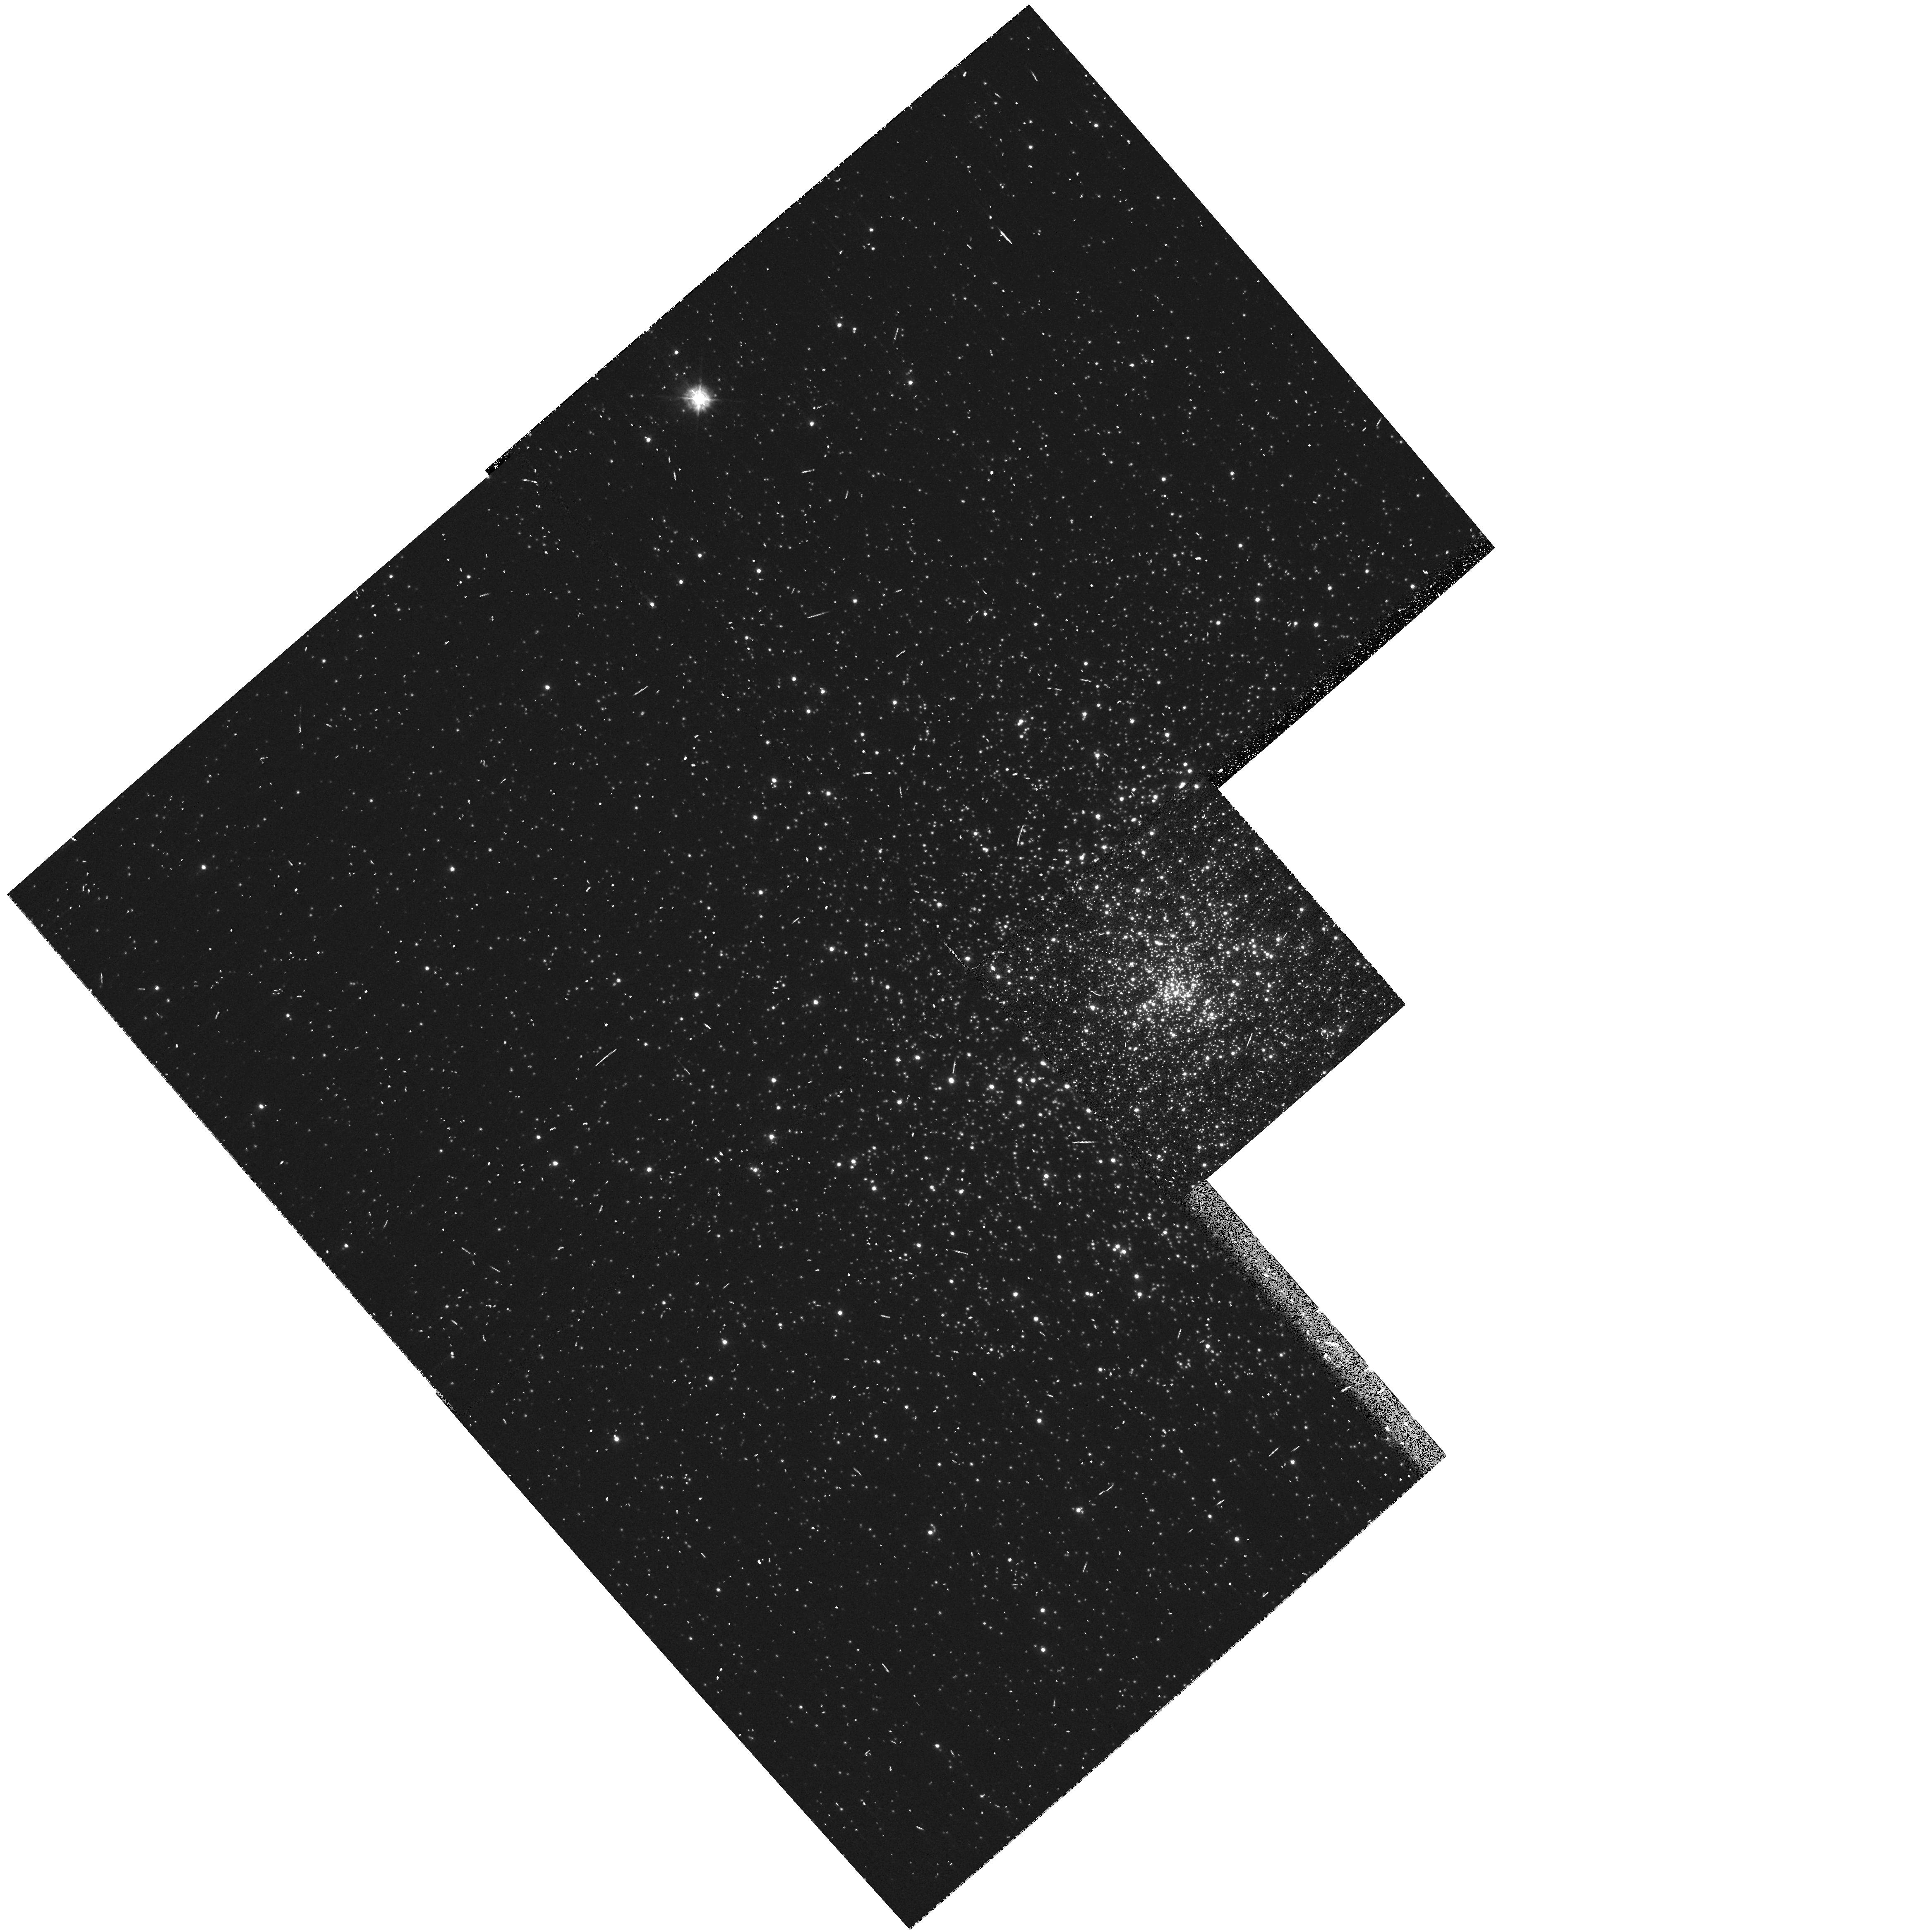
Target: NGC6681-M70
Instrument: WFPC2/PC
Filter: F336W
Exposure: 8 min
Observation ID: hst_11975_33_wfpc2_pc_f336w_ubai33

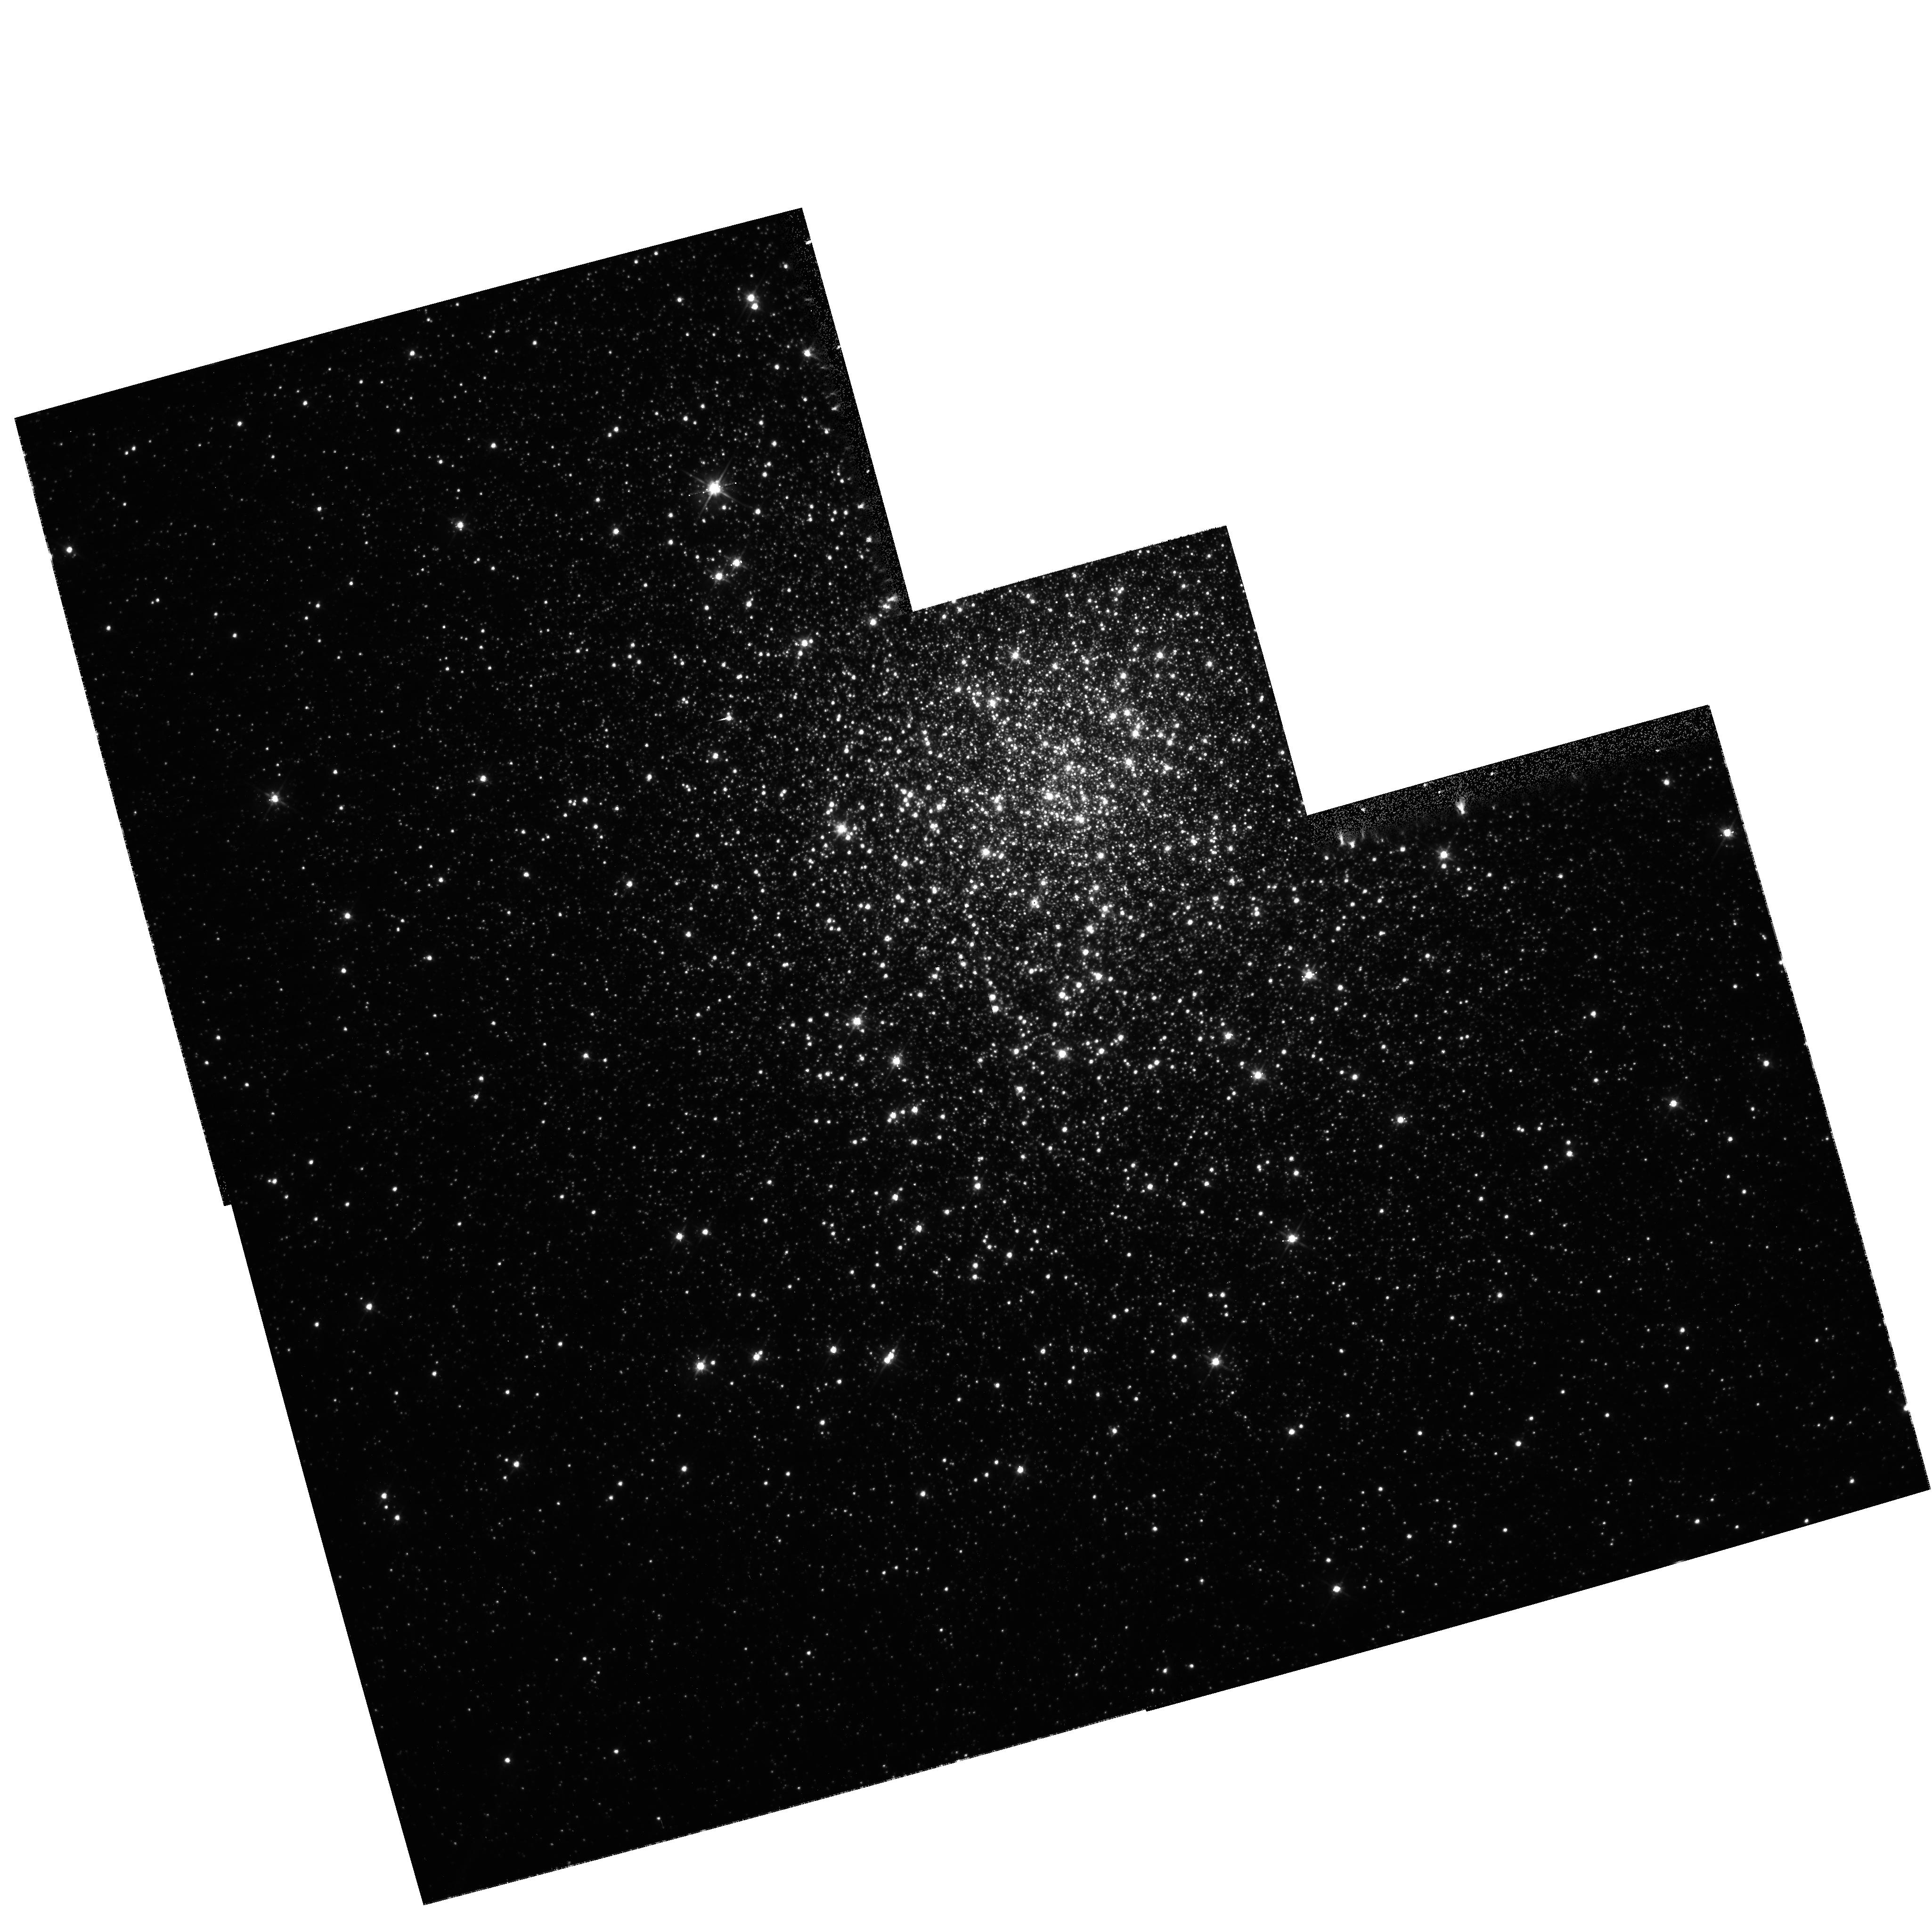
Target: NGC5286
Instrument: WFPC2/PC
Filter: F555W
Exposure: 5 min
Observation ID: hst_11975_38_wfpc2_pc_f555w_ubai38

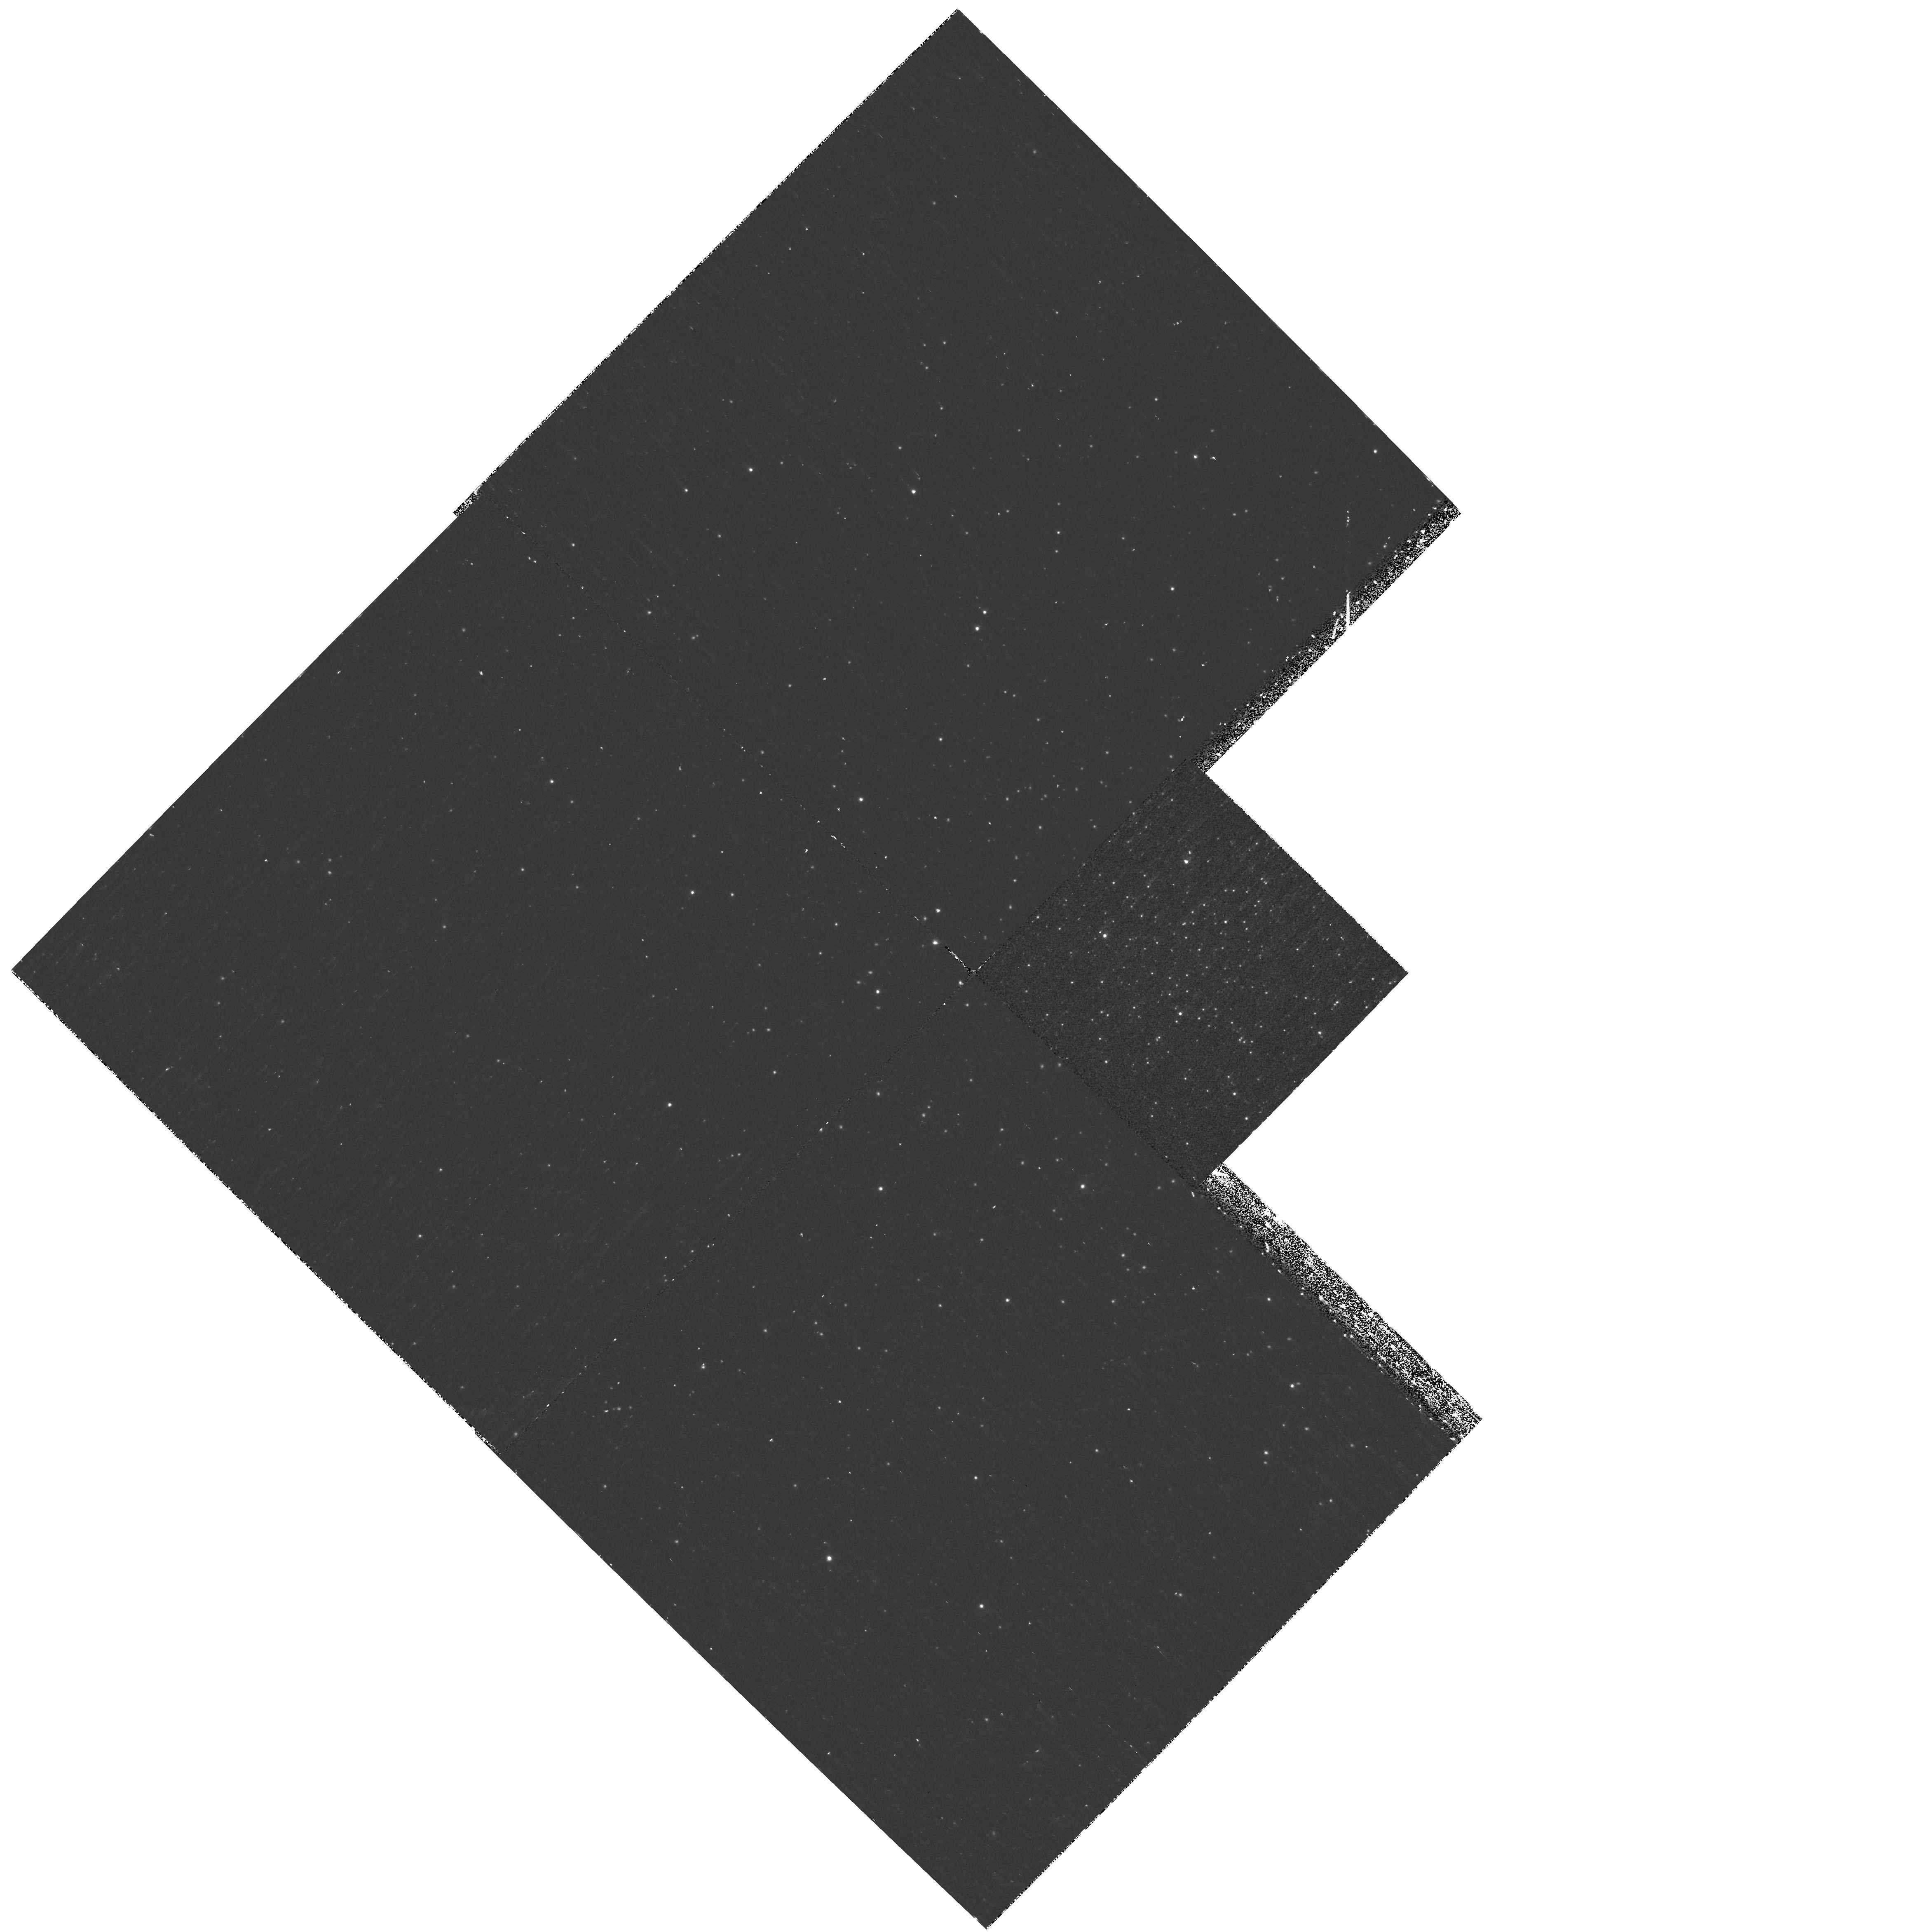
Target: NGC6626-M28
Instrument: WFPC2/PC
Filter: F170W
Exposure: 40 min
Observation ID: hst_11975_31_wfpc2_pc_f170w_ubai31

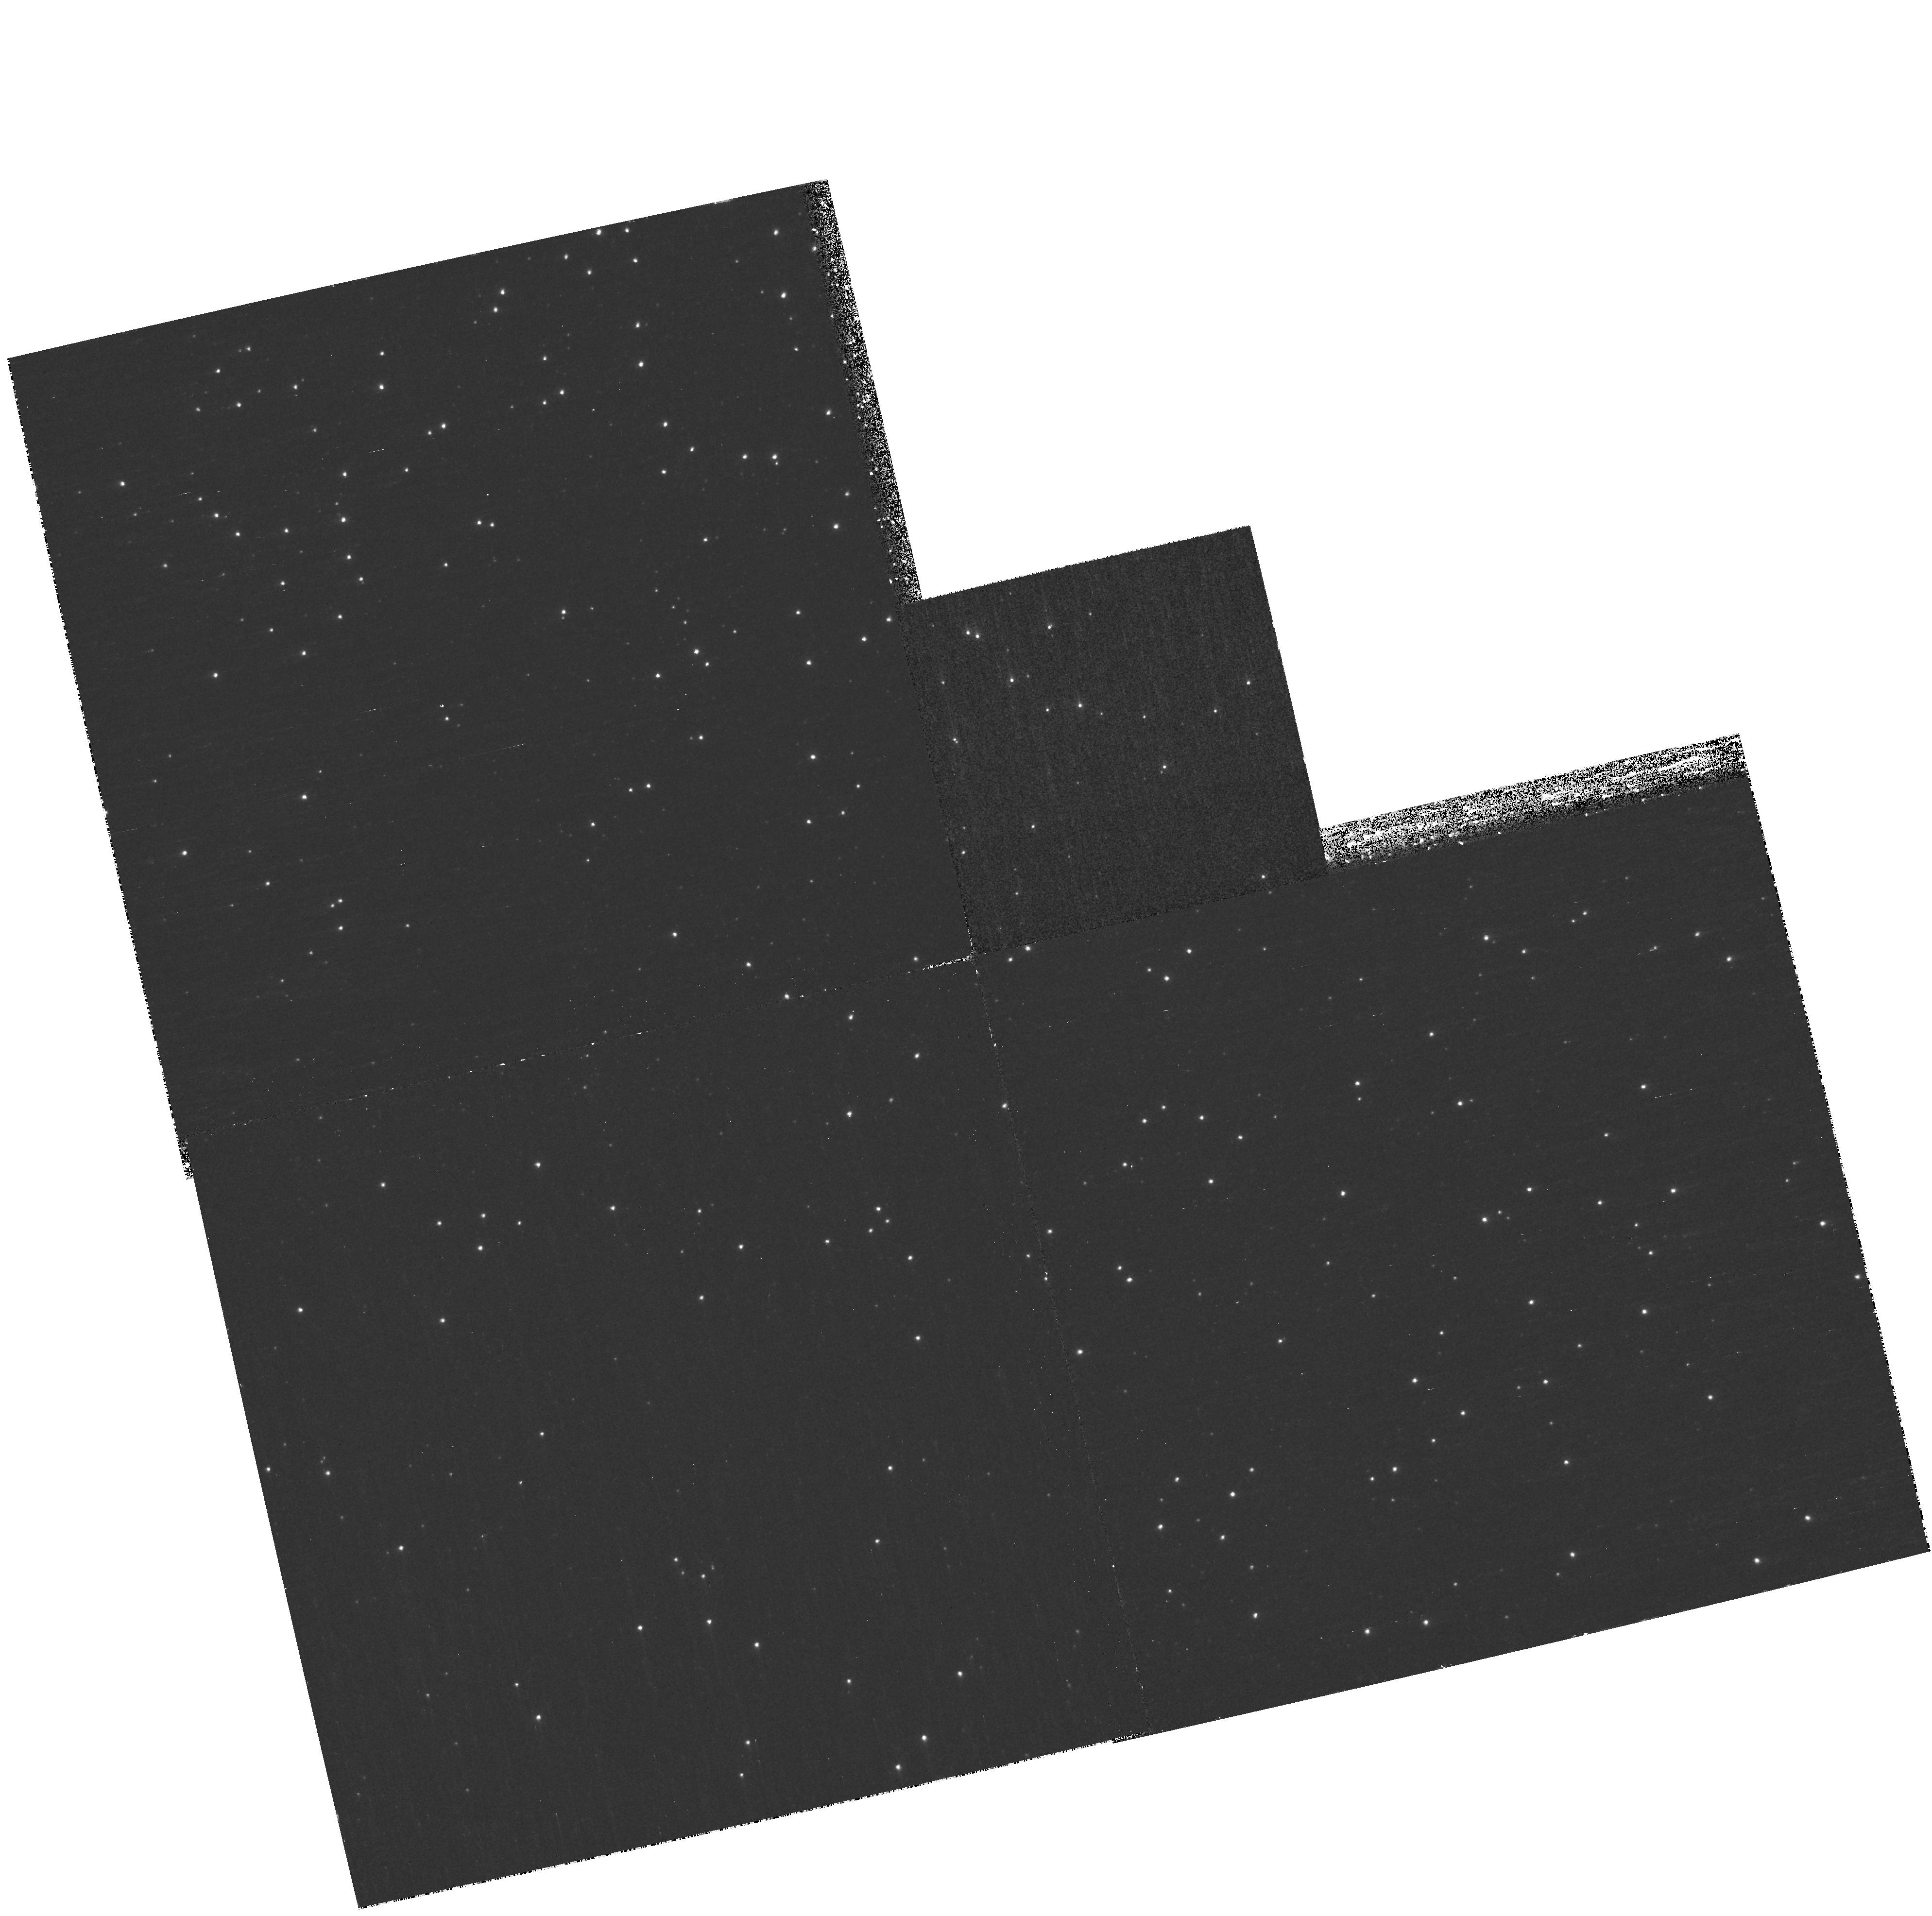
Target: NGC5139-OMEGA8
Instrument: WFPC2/PC
Filter: F170W
Exposure: 30 min
Observation ID: hst_11975_08_wfpc2_pc_f170w_ubai08

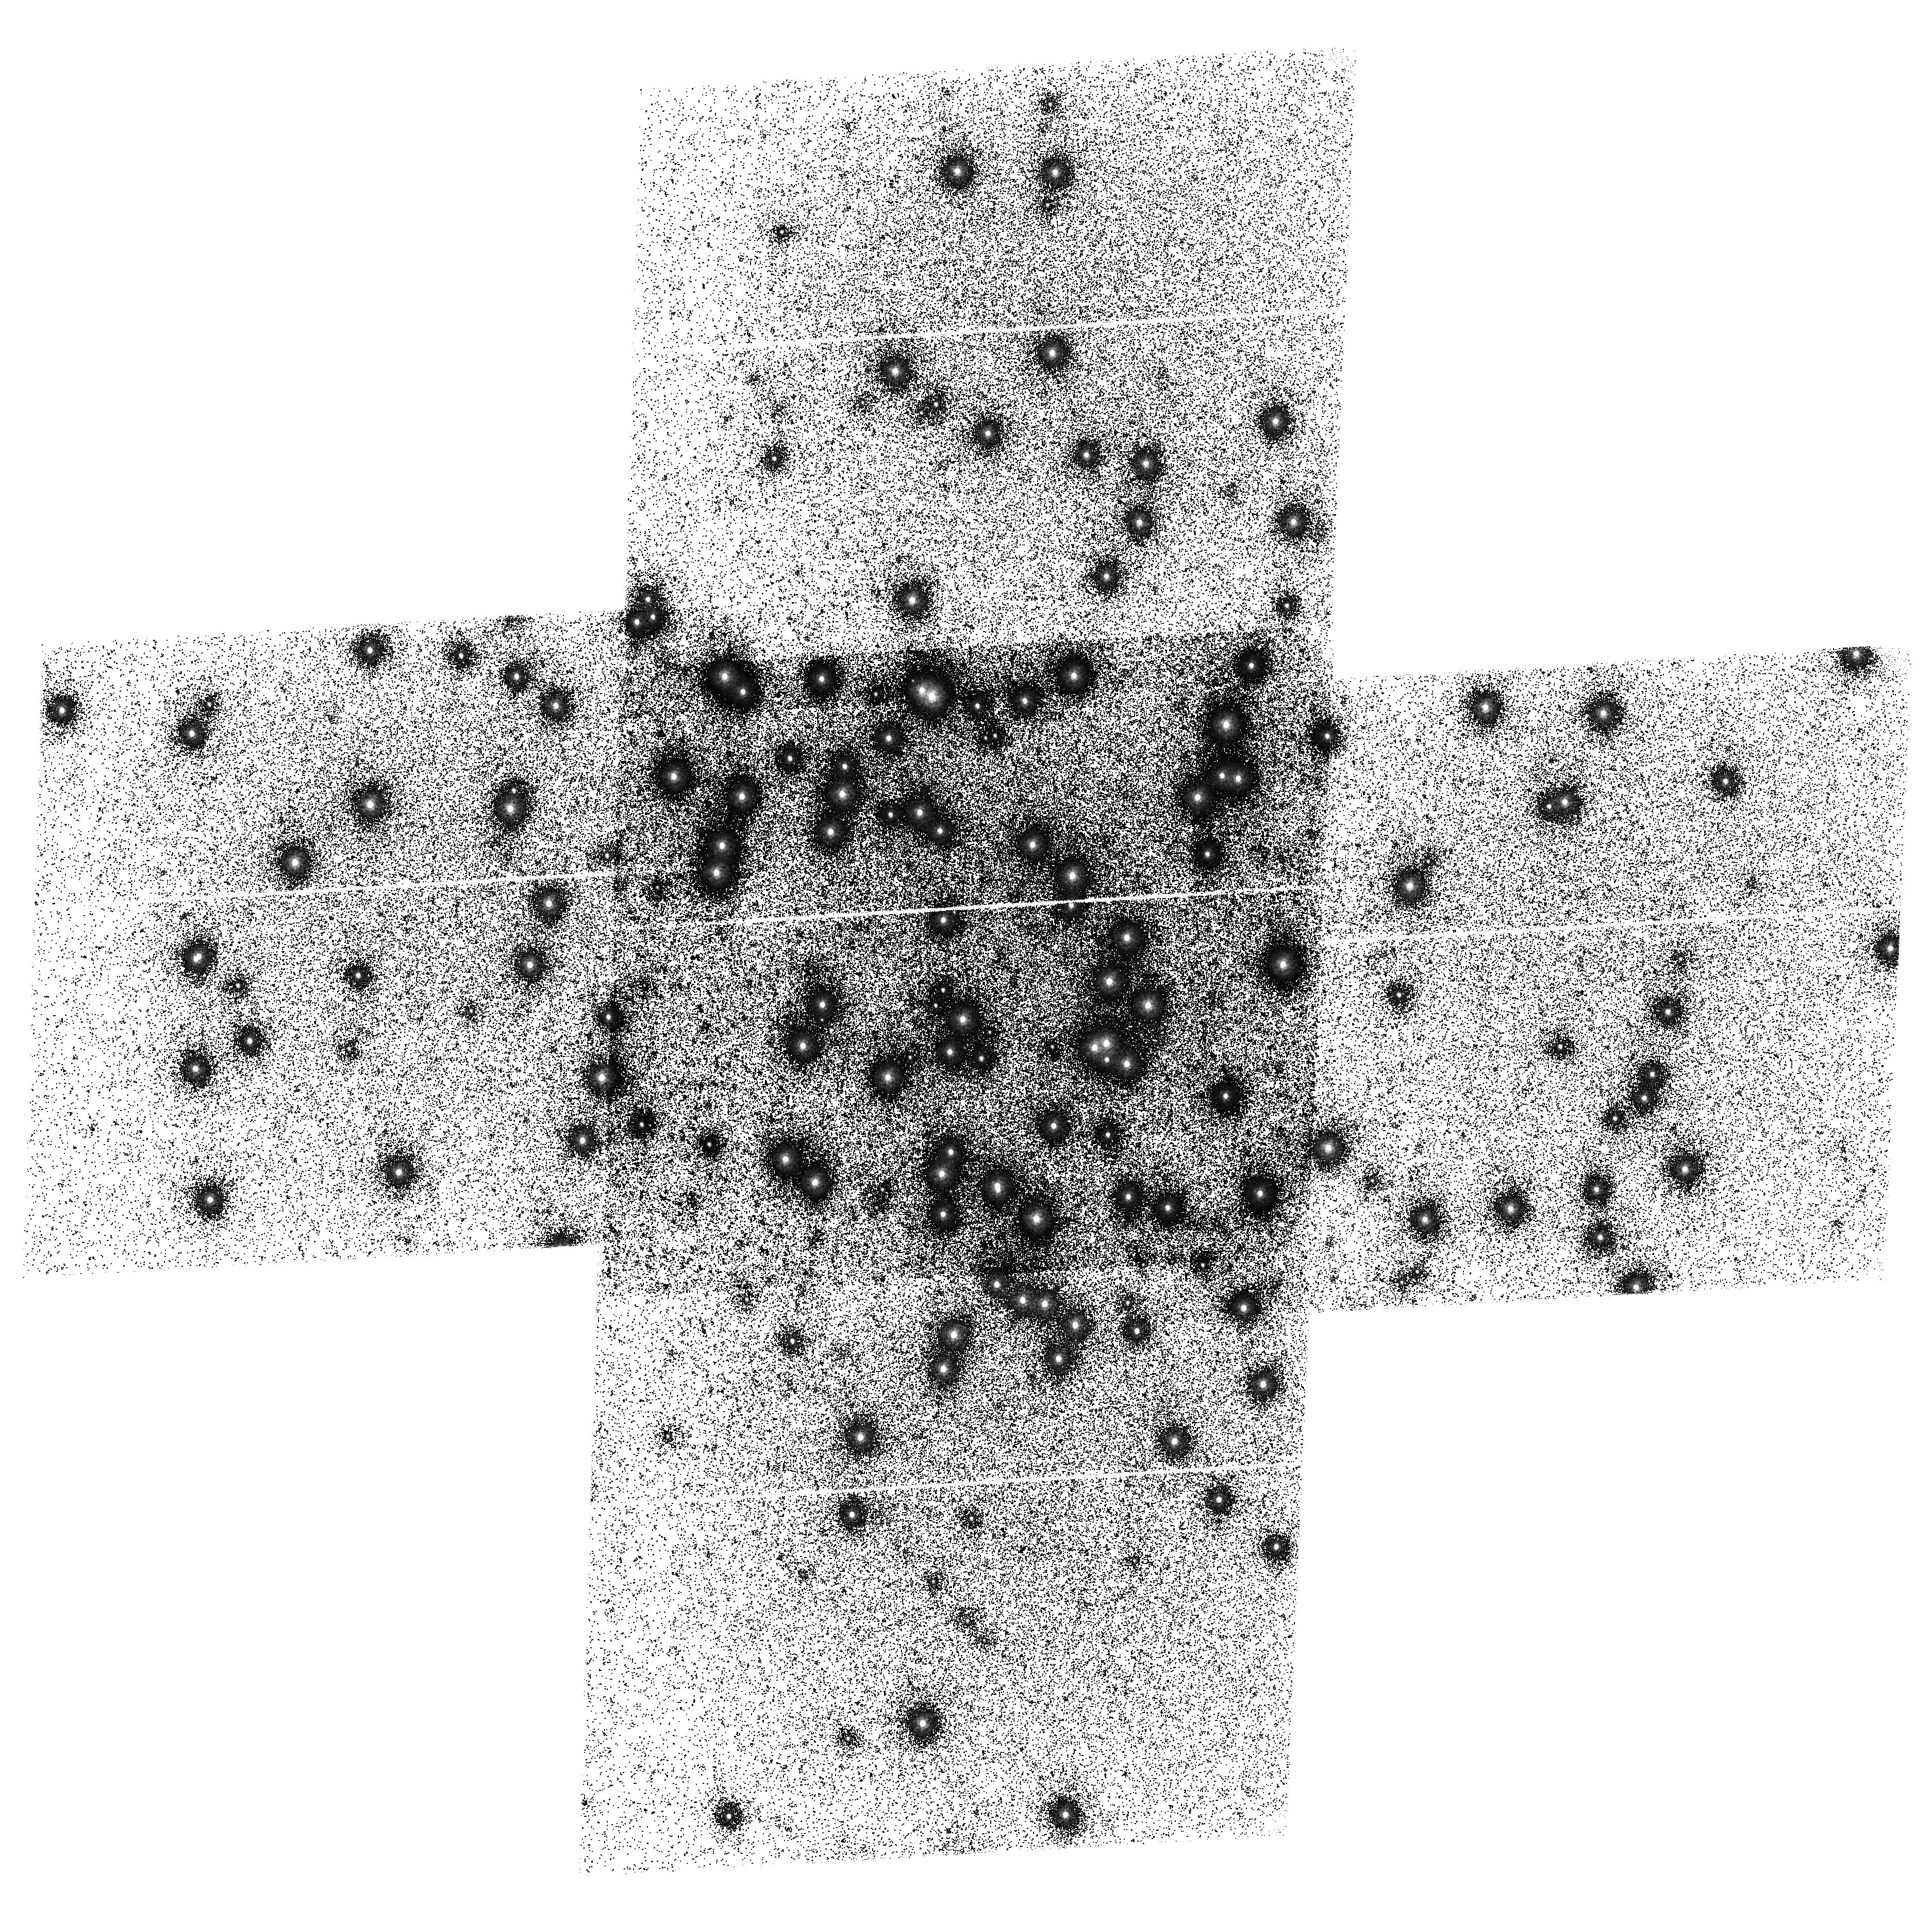
Target: NGC5024-M53
Instrument: ACS/SBC
Filter: F150LP
Exposure: 1.4 h
Observation ID: hst_11975_24_acs_sbc_f150lp_jbai24

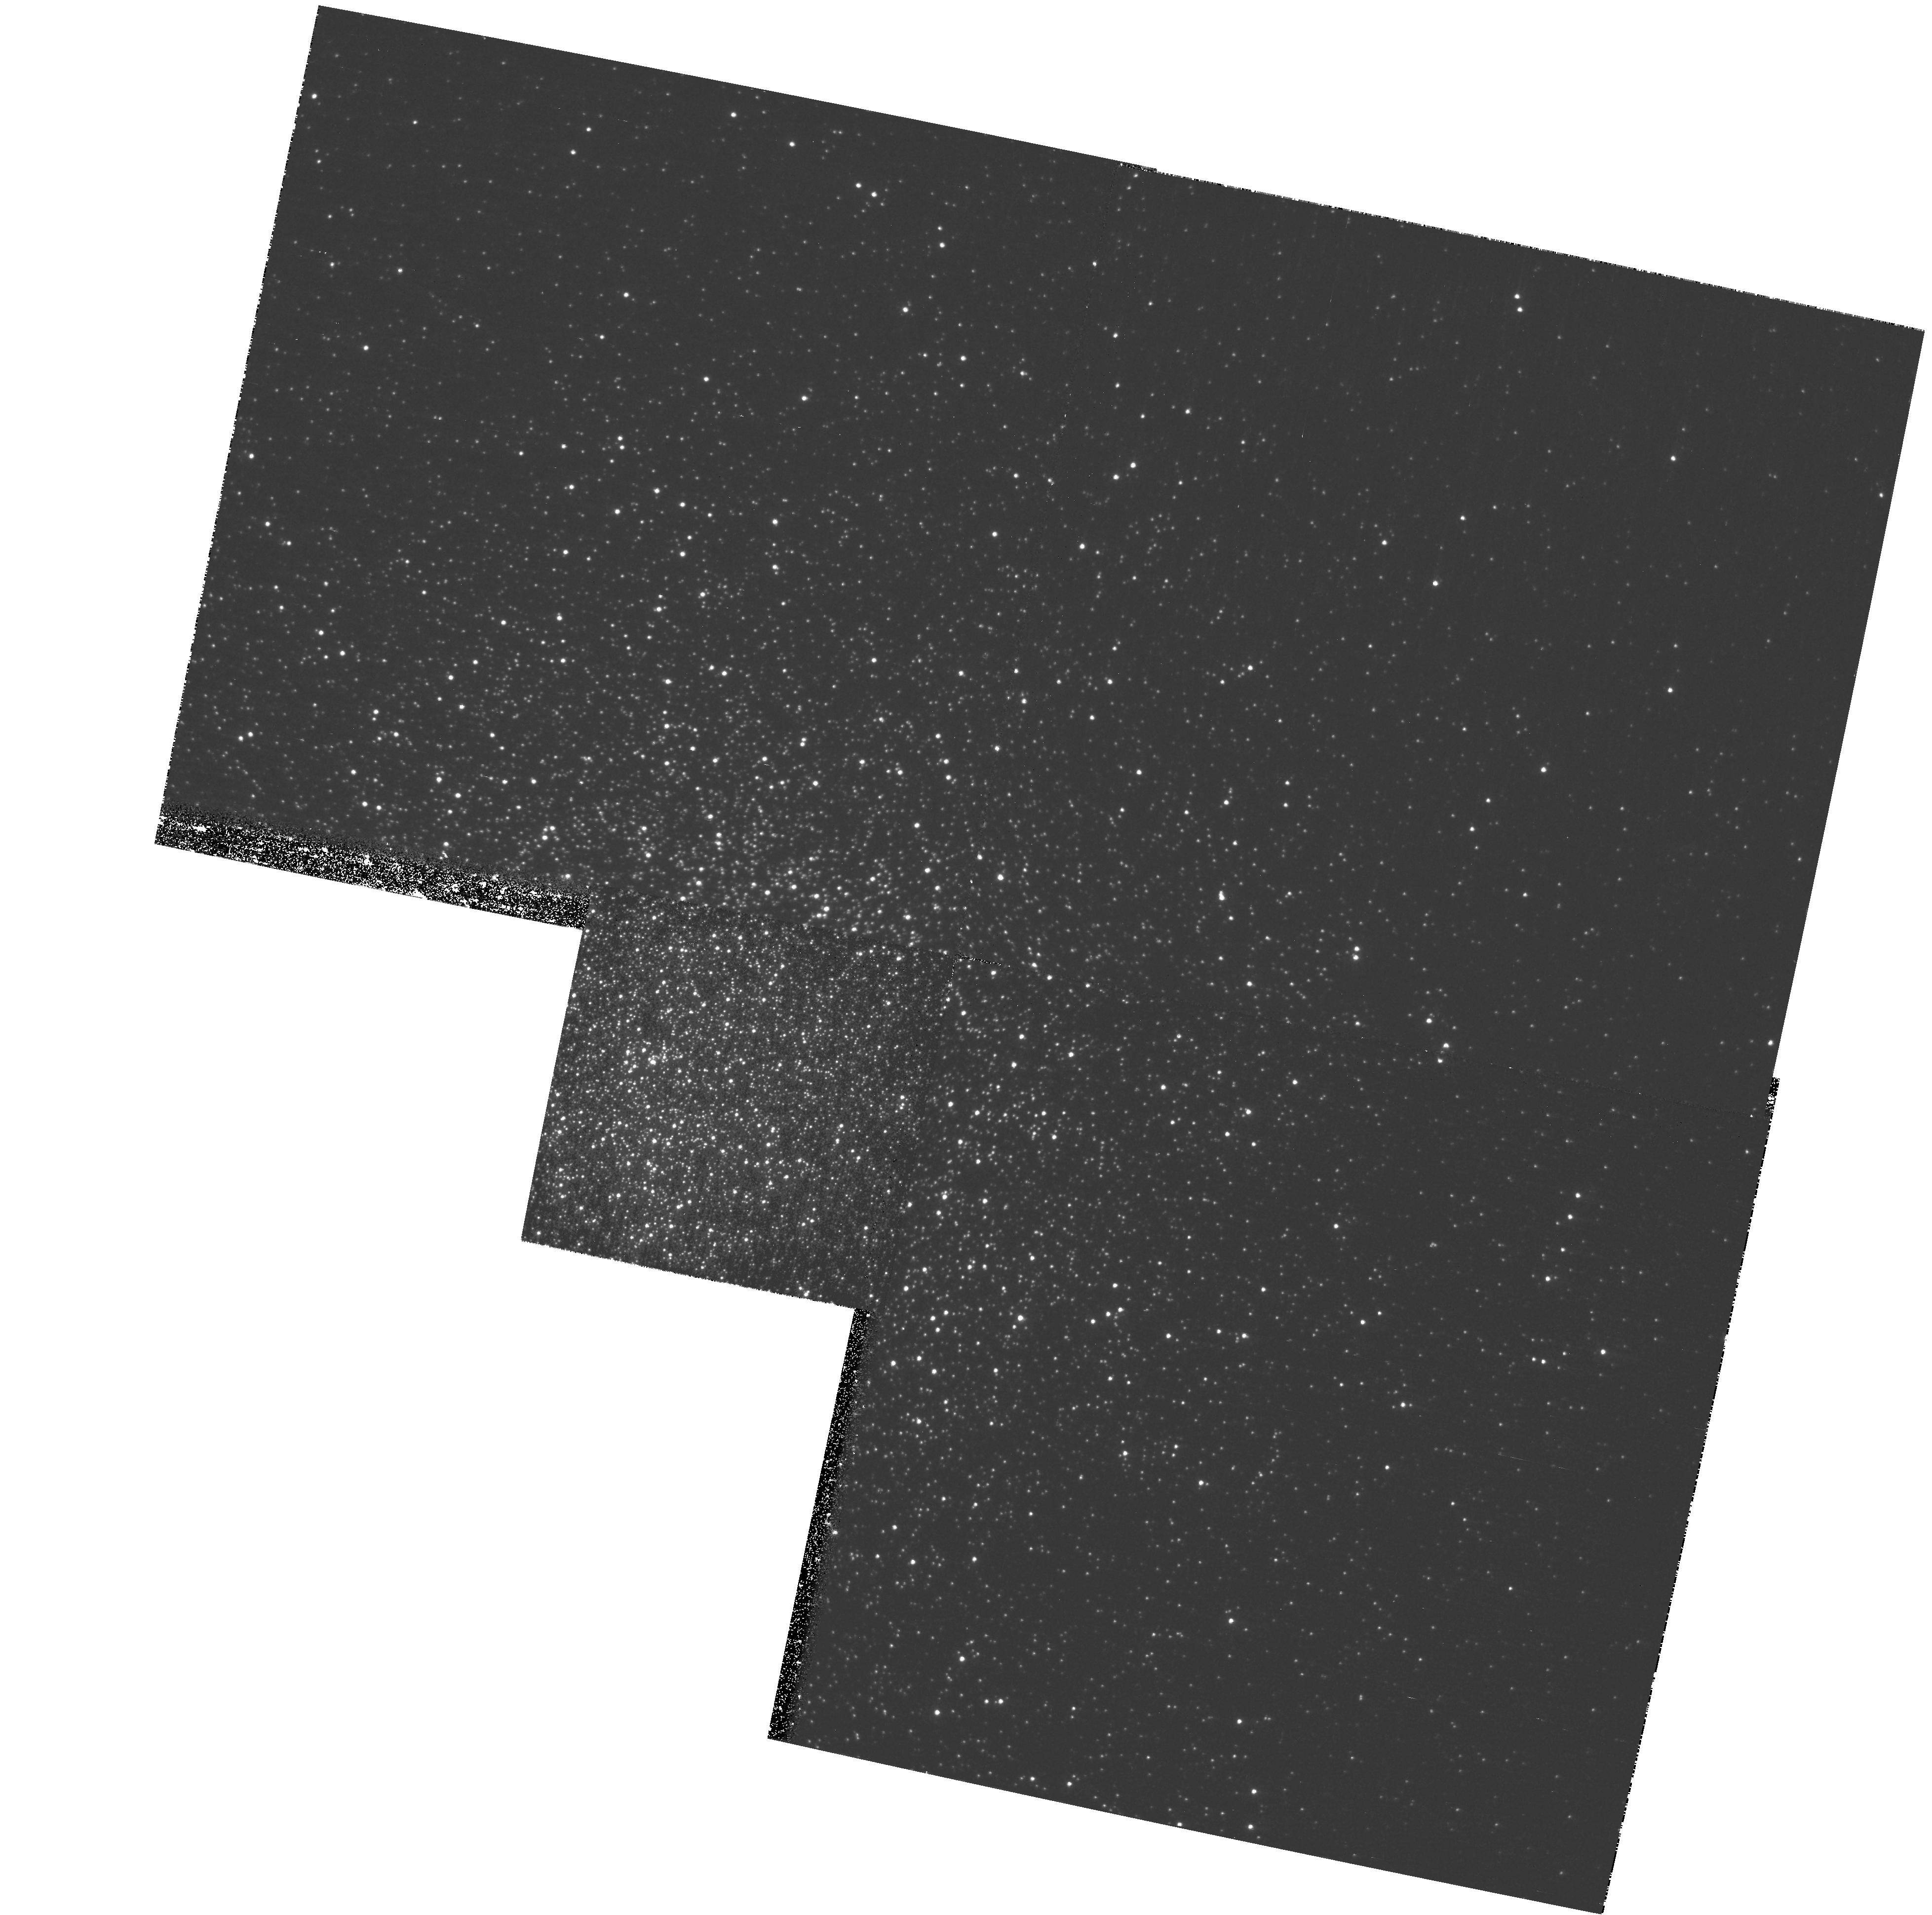
Target: NGC1261
Instrument: WFPC2/PC
Filter: F336W
Exposure: 34 min
Observation ID: hst_11975_25_wfpc2_pc_f336w_ubai25

UV light from old stellar populations: a census of UV sources in Galactic Globular Clusters (PI: Ferraro, Francesco R.)

In spite of the fact that HST has been the only operative high-resolution eye in the UV-window over the last 18 years, no homogeneous UV survey of Galactic globular clusters (GGCs) has been performed to date. In order to fill this gap in the stellar population studies, we propose a program that exploits the unique capability of the WFPC2 and the SBC in the far-/mid- UV for securing deep UV imaging of 46 GGCs. The proposed observations will allow to study with unprecedented accuracy the hottest GGC stars, comprising the extreme horizontal branch (HB) stars and their progeny (the so-called AGB-manque', and Post-early AGB stars), and "exotic stellar populations" like the blue straggler stars and the interacting binaries. The targets have been selected to properly sample the GGC metallicity/structural parameter space, thus to unveil any possible correlation between the properties of the hot stellar populations and the cluster characteristics. In addition, most of the targets have extended HB "blue tails", that can be properly studied only by means of deep UV observations, expecially in the far-UV filters like the F160BW, that is not foreseen on the WFC3. This data base is complemented with GALEX observations in the cluster outermost regions, thus allowing to investigate any possible trend of the UV-bright stellar types over the entire radial extension of the clusters. Although the hottest GGC stars are just a small class of "special" objects, their study has a broad relevance in the context of structure formation and chemical evolution in the early Universe, bringing precious information on the basic star formation processes and the origin of blue light from galaxies. Indeed, the proposed observations will provide the community with an unprecedented data set suitable for addressing a number of still open astrophysical questions, ranging from the main drivers of the HB morphology and the mass loss processes, to the origin of the UV upturn in elliptical galaxies, the dating of distant systems from integrated light, and the complex interplay between stellar evolution and dynamics in dense stellar aggregates. In the spirit of constructing a community resource, we entirely waive the proprietary period for these observations.